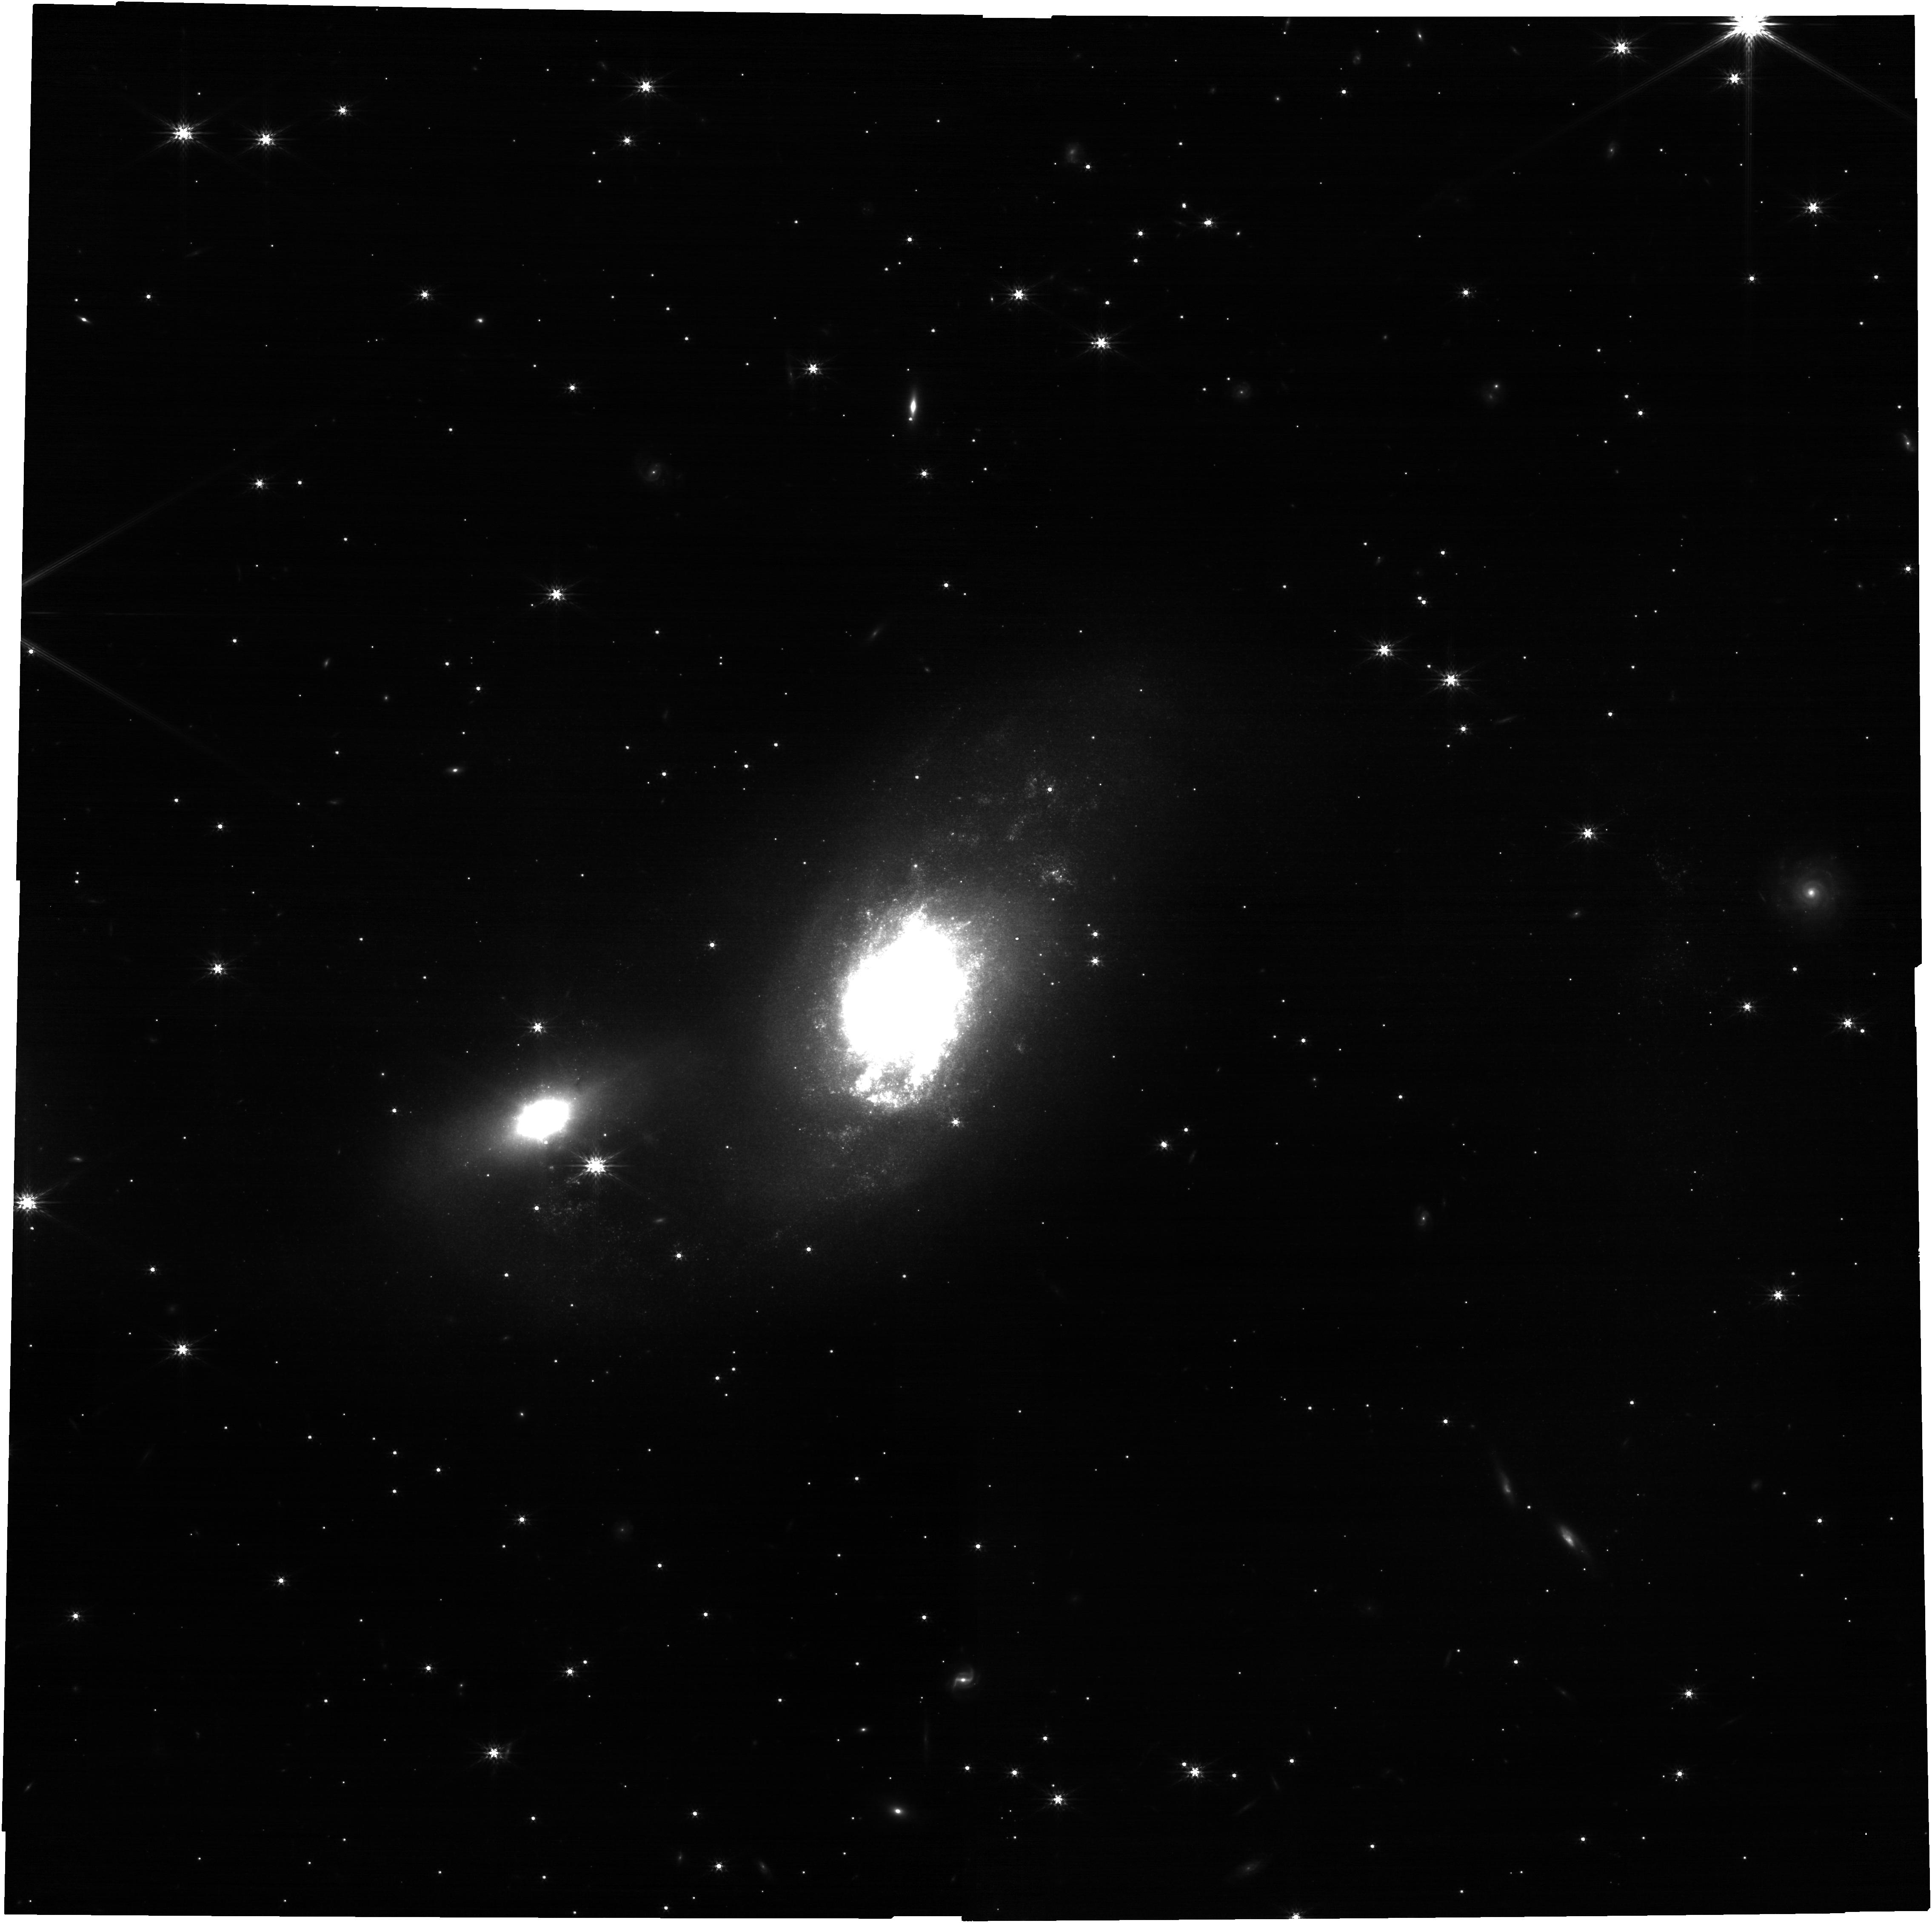
Target: IC4687
Instrument: NIRCAM
Filter: F200W
Exposure: 17 min
Observation ID: jw03348-o002_t002_nircam_clear-f200w

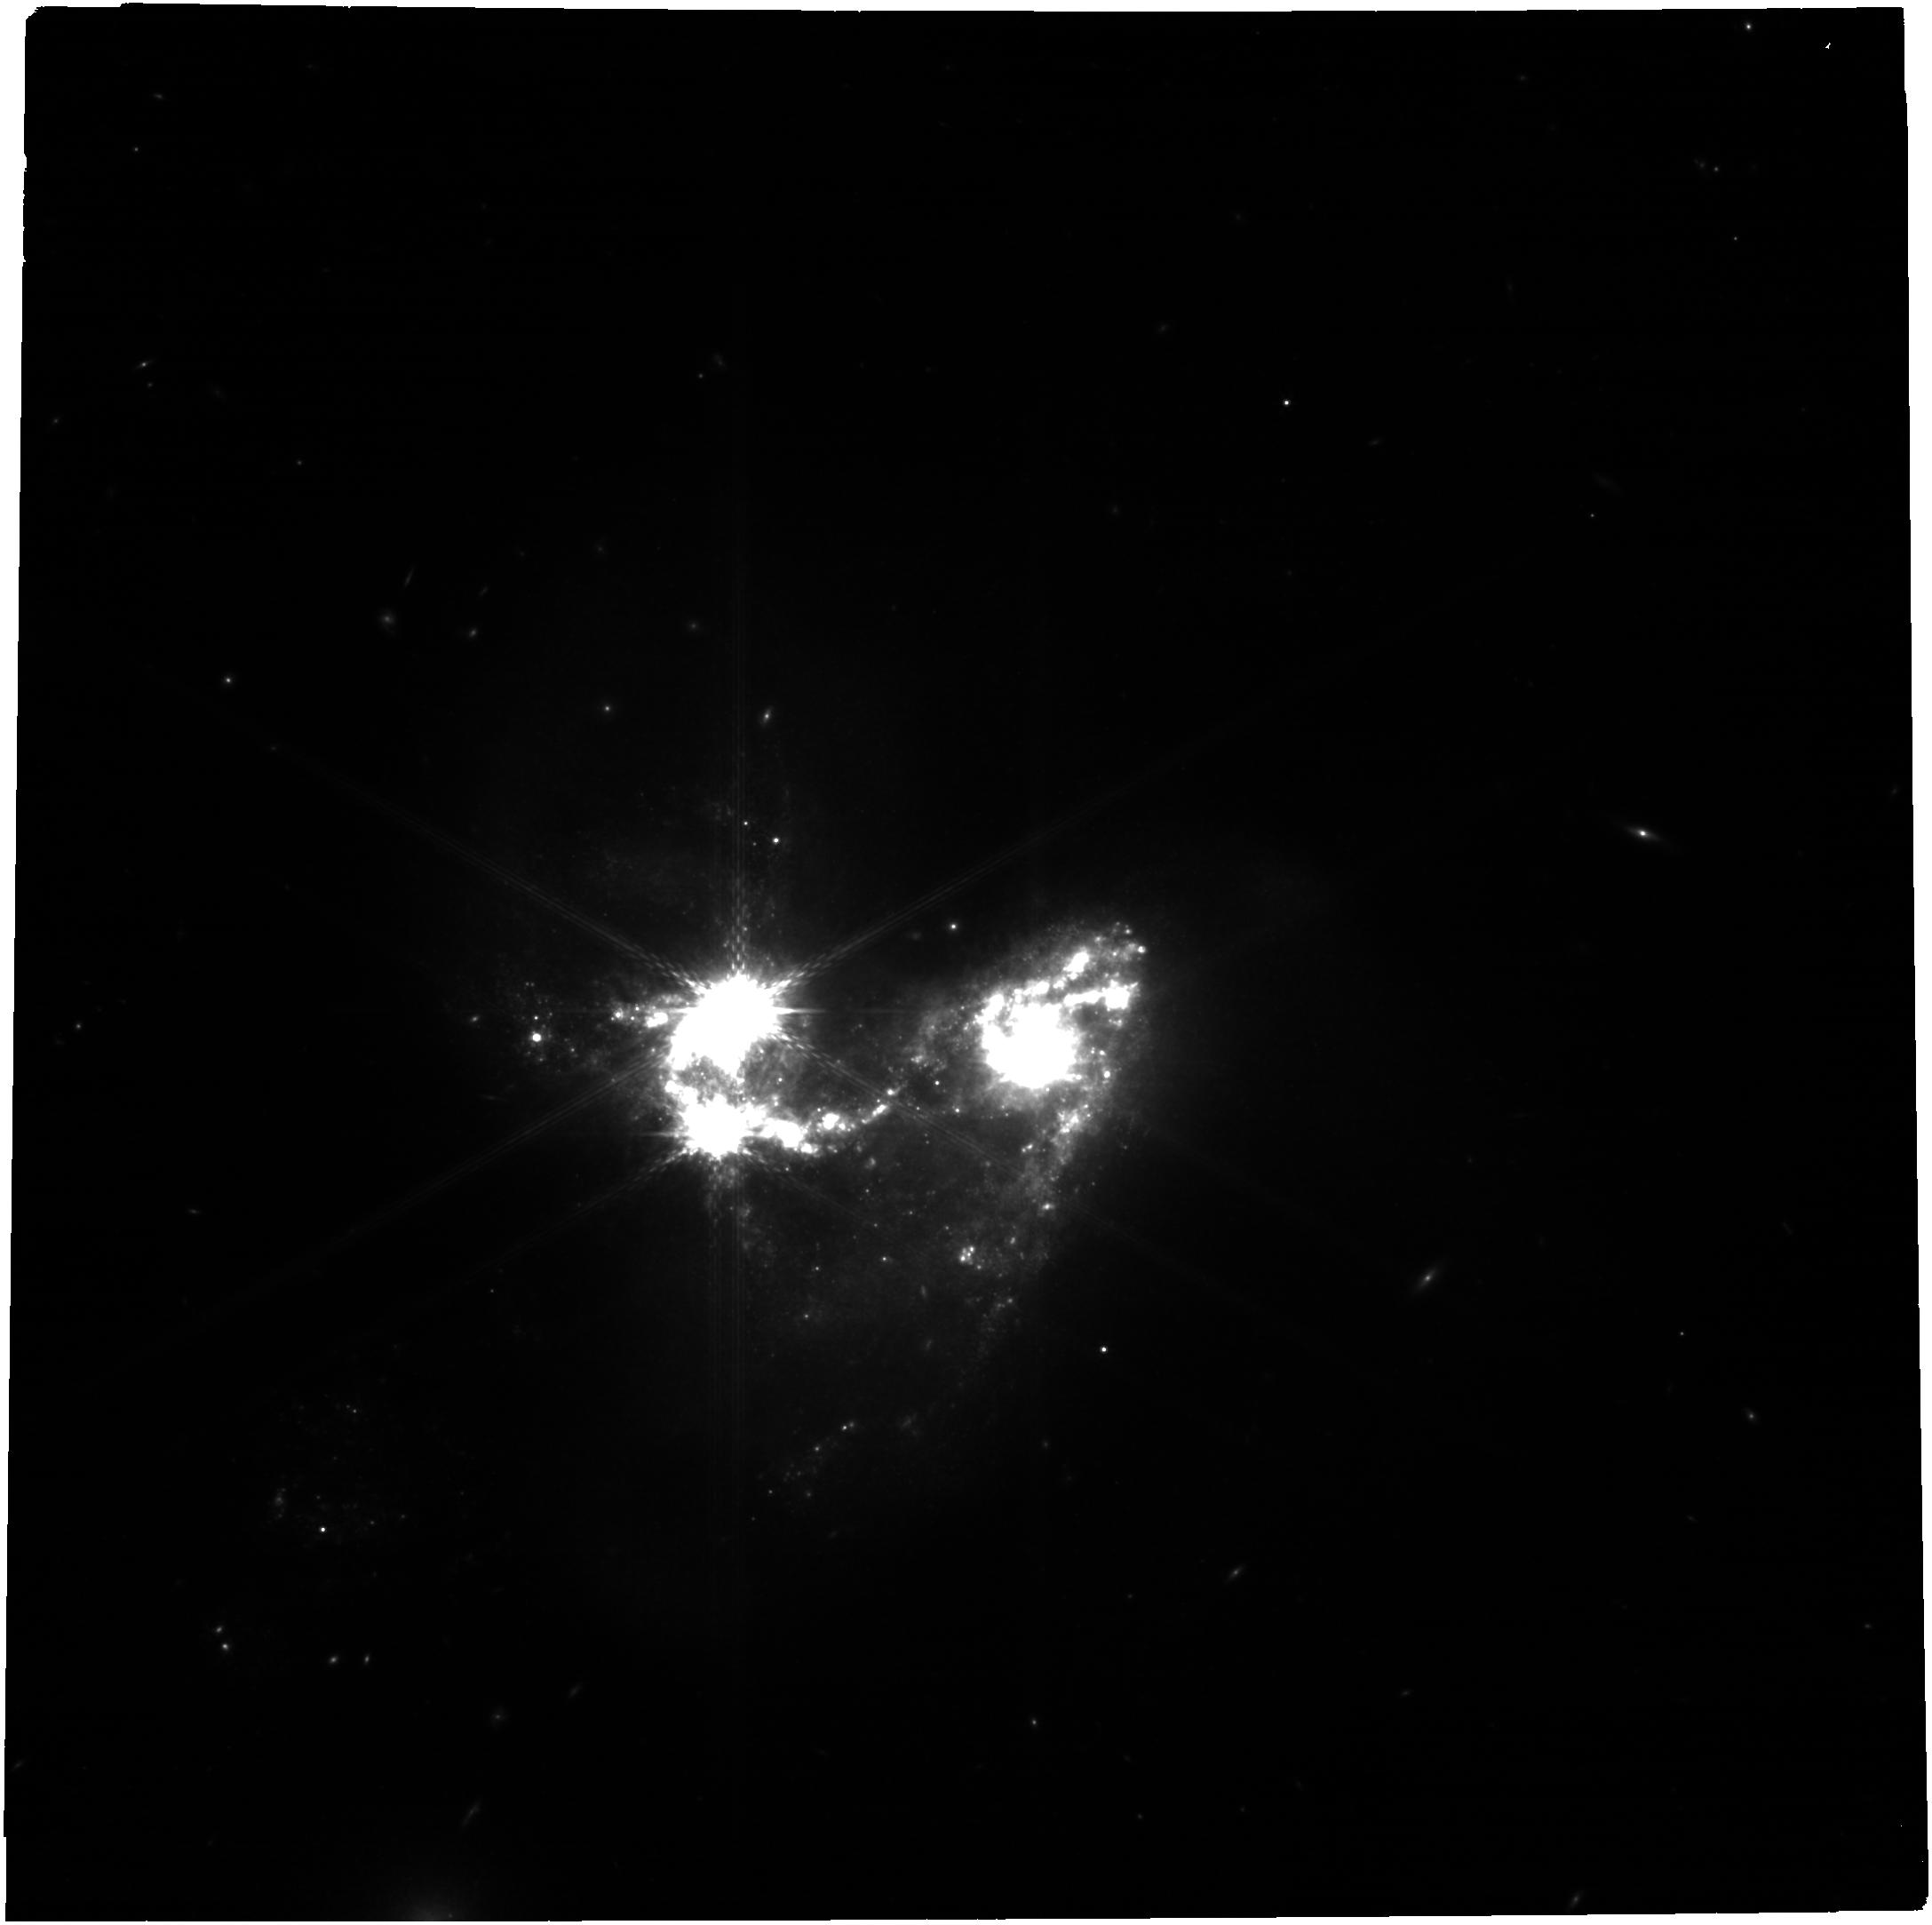
Target: NGC3690
Instrument: NIRCAM
Filter: F410M
Exposure: 17 min
Observation ID: jw03348-o001_t001_nircam_clear-f410m

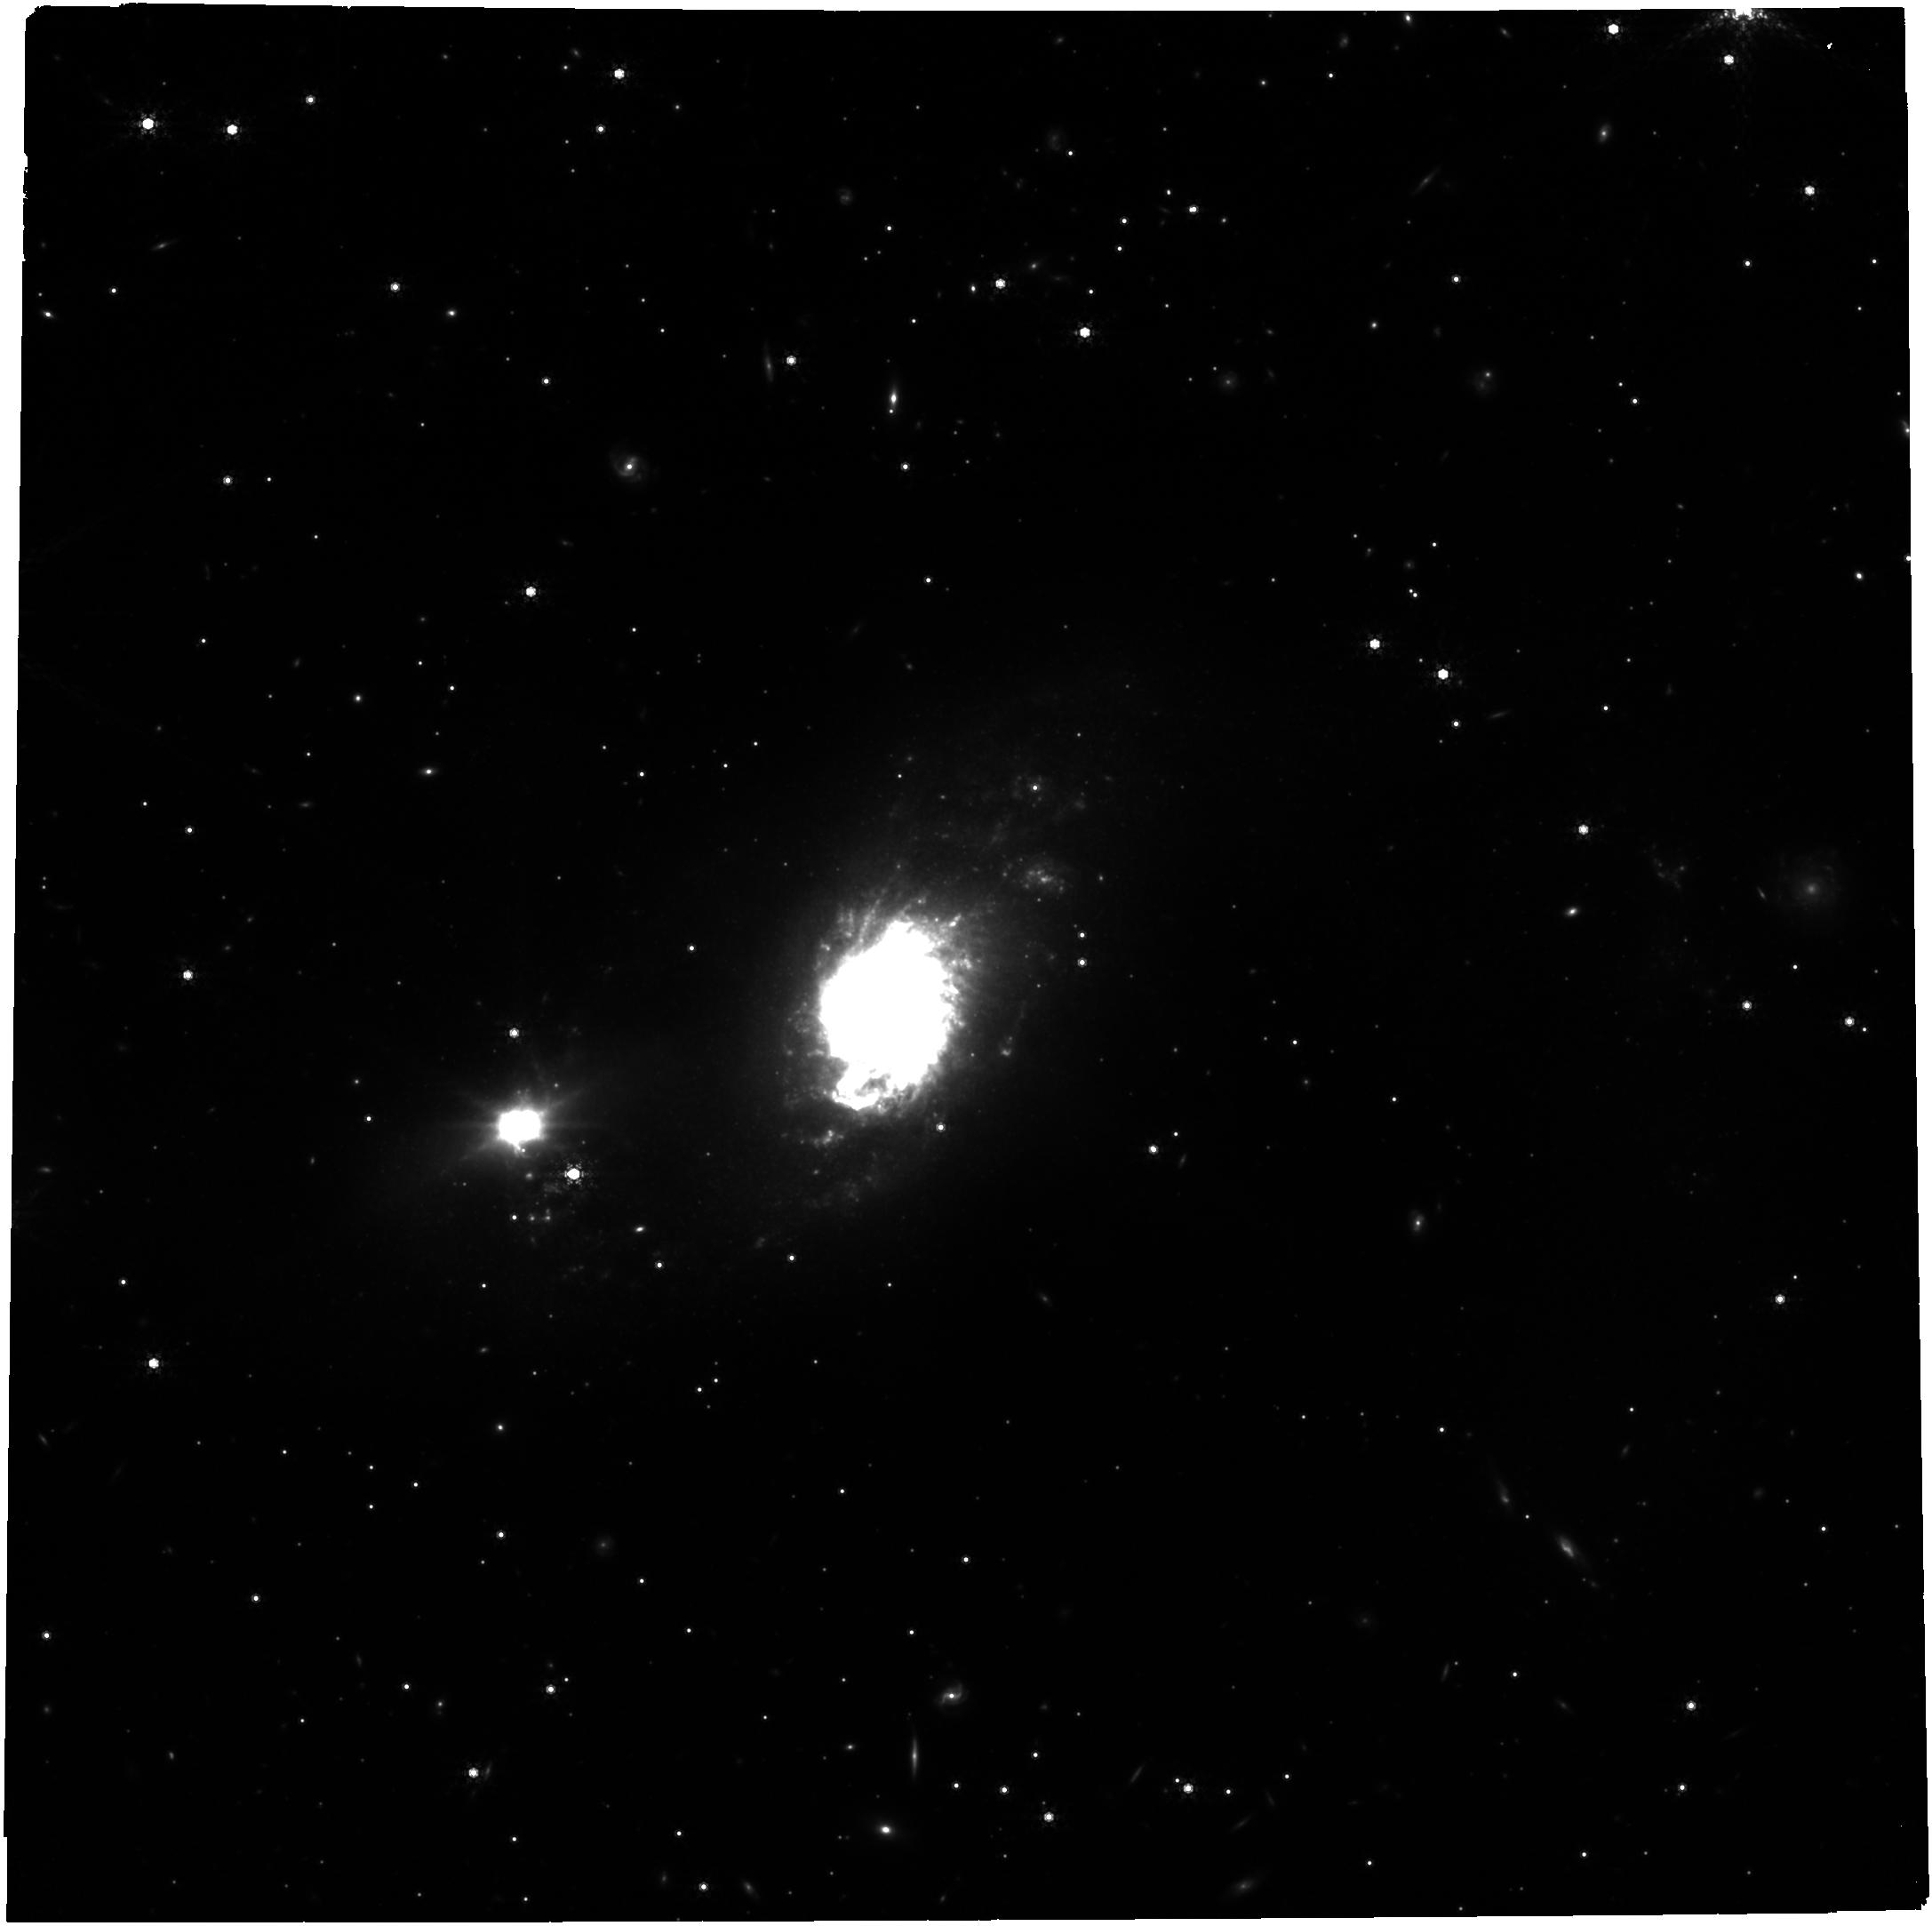
Target: IC4687
Instrument: NIRCAM
Filter: F480M
Exposure: 1.8 h
Observation ID: jw03348-o002_t002_nircam_clear-f480m

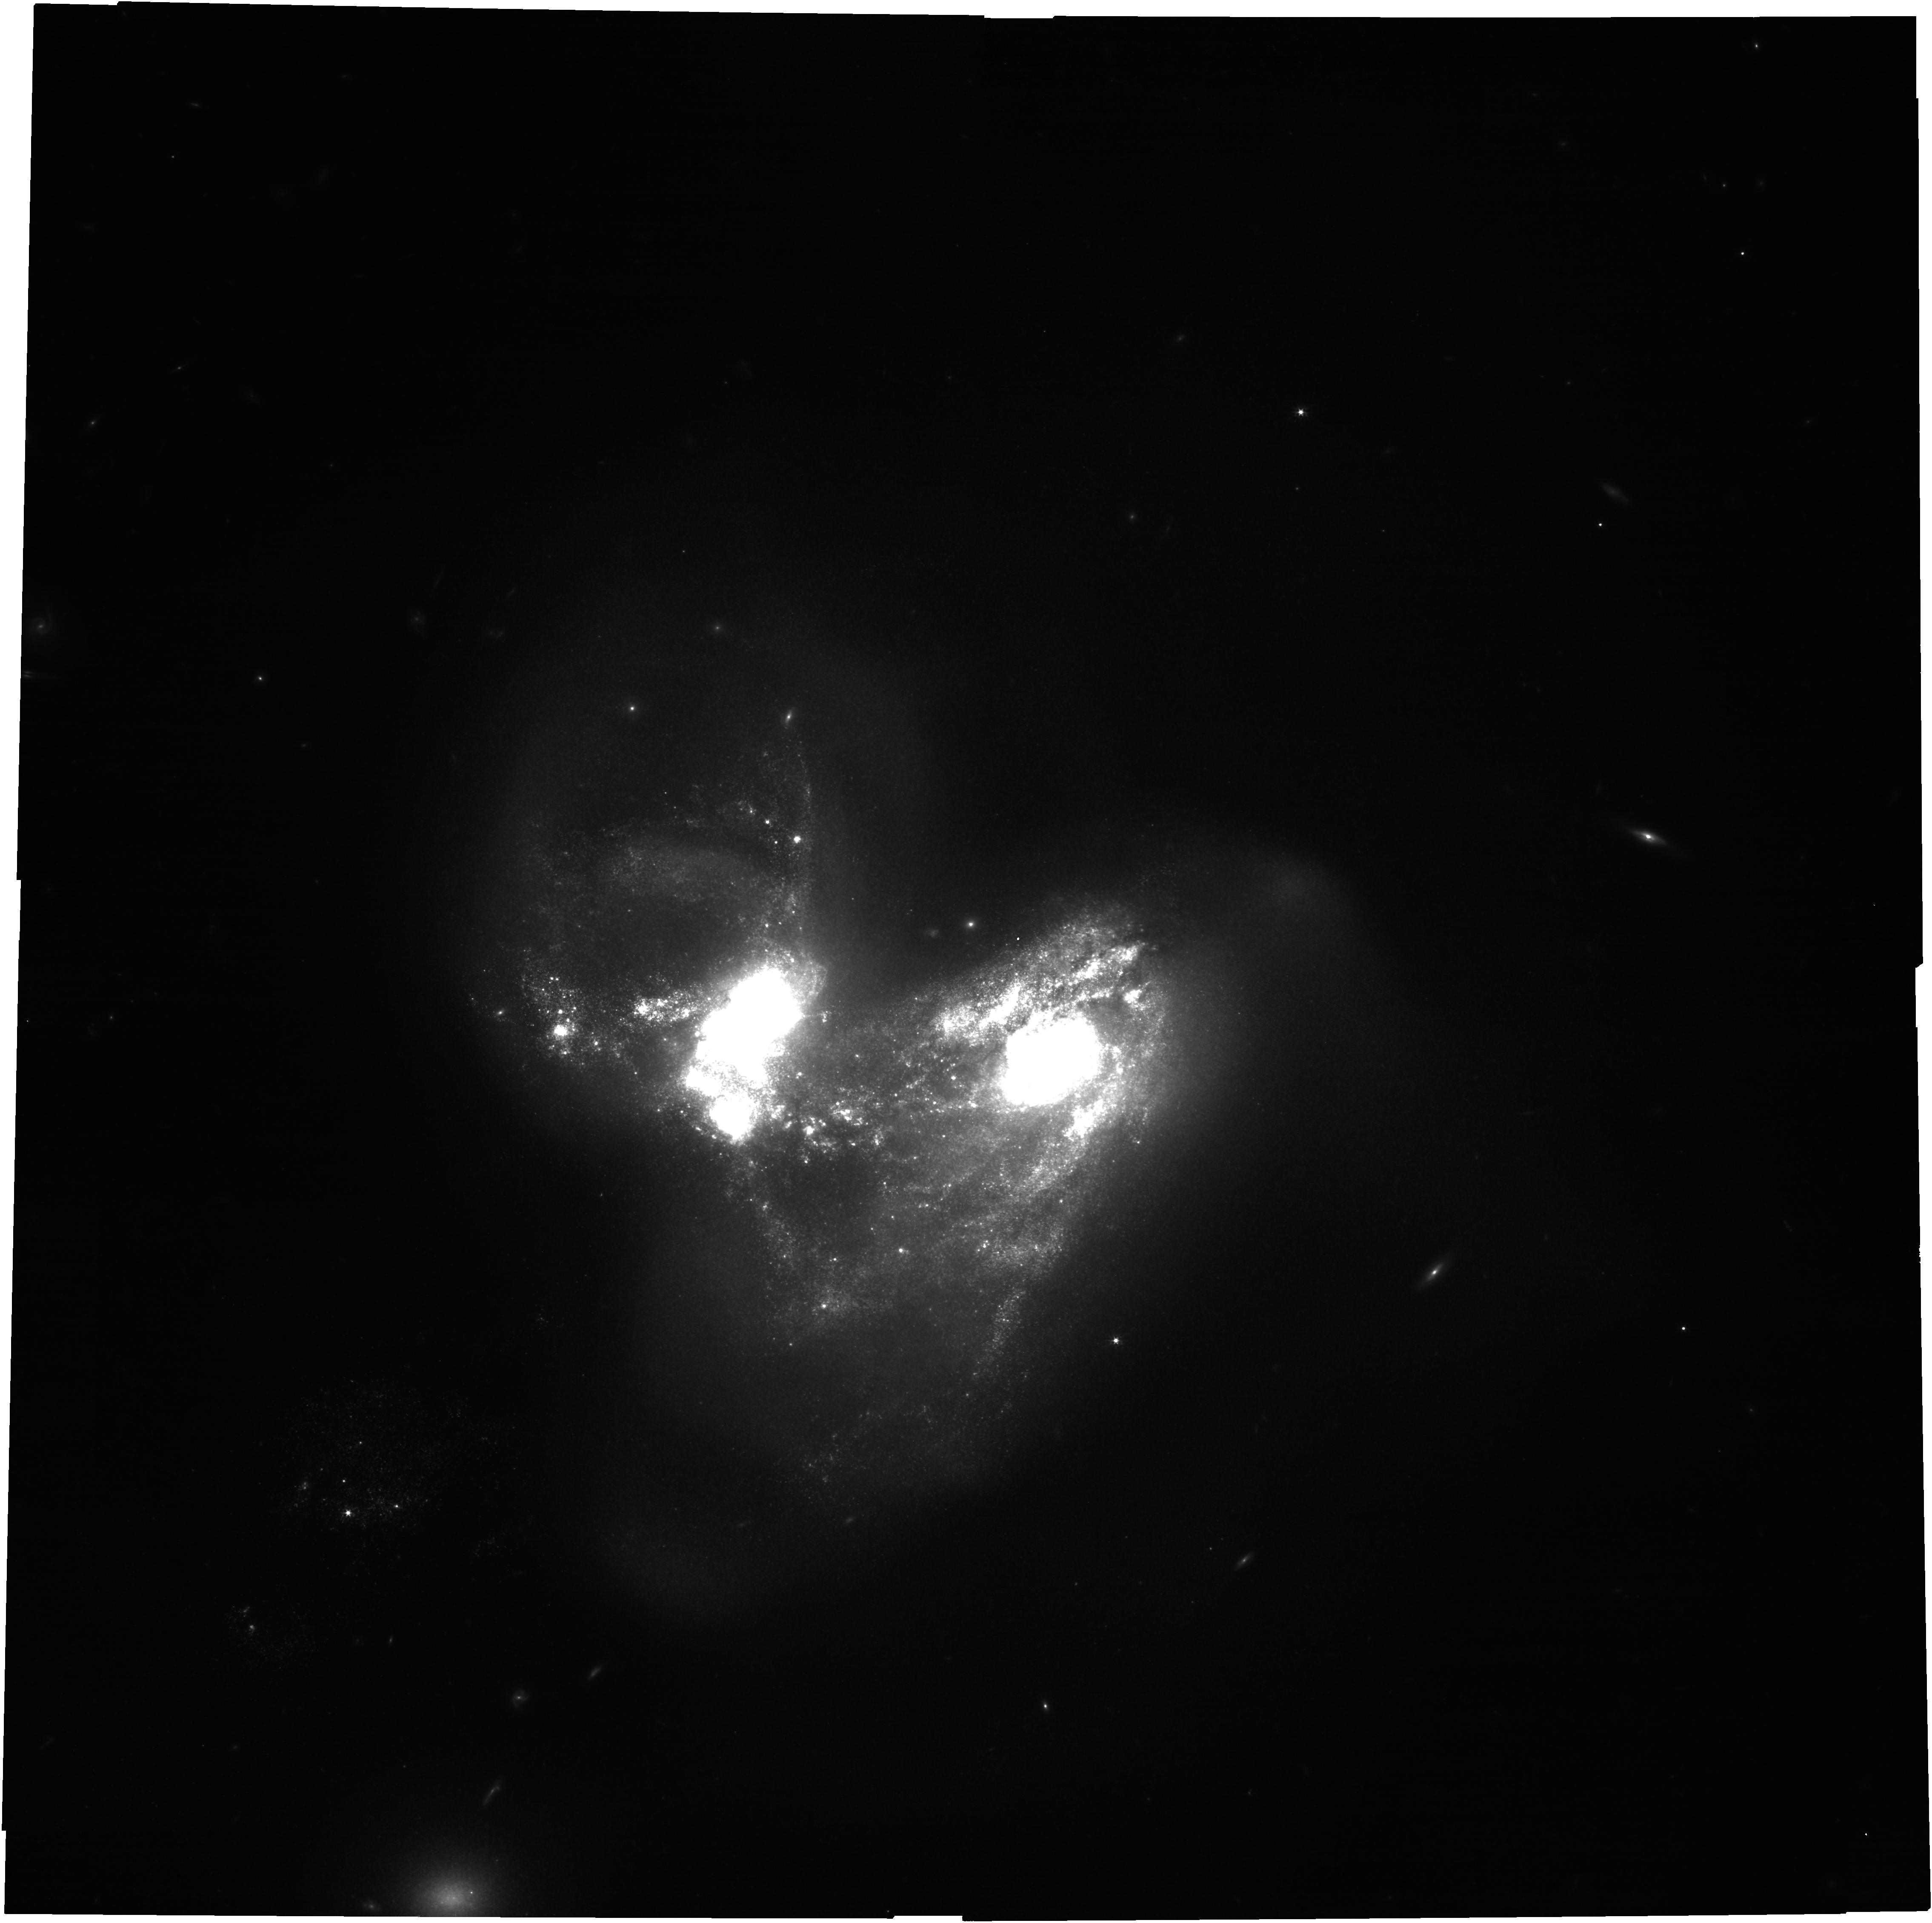
Target: NGC3690
Instrument: NIRCAM
Filter: F150W
Exposure: 34 min
Observation ID: jw03348-o001_t001_nircam_clear-f150w

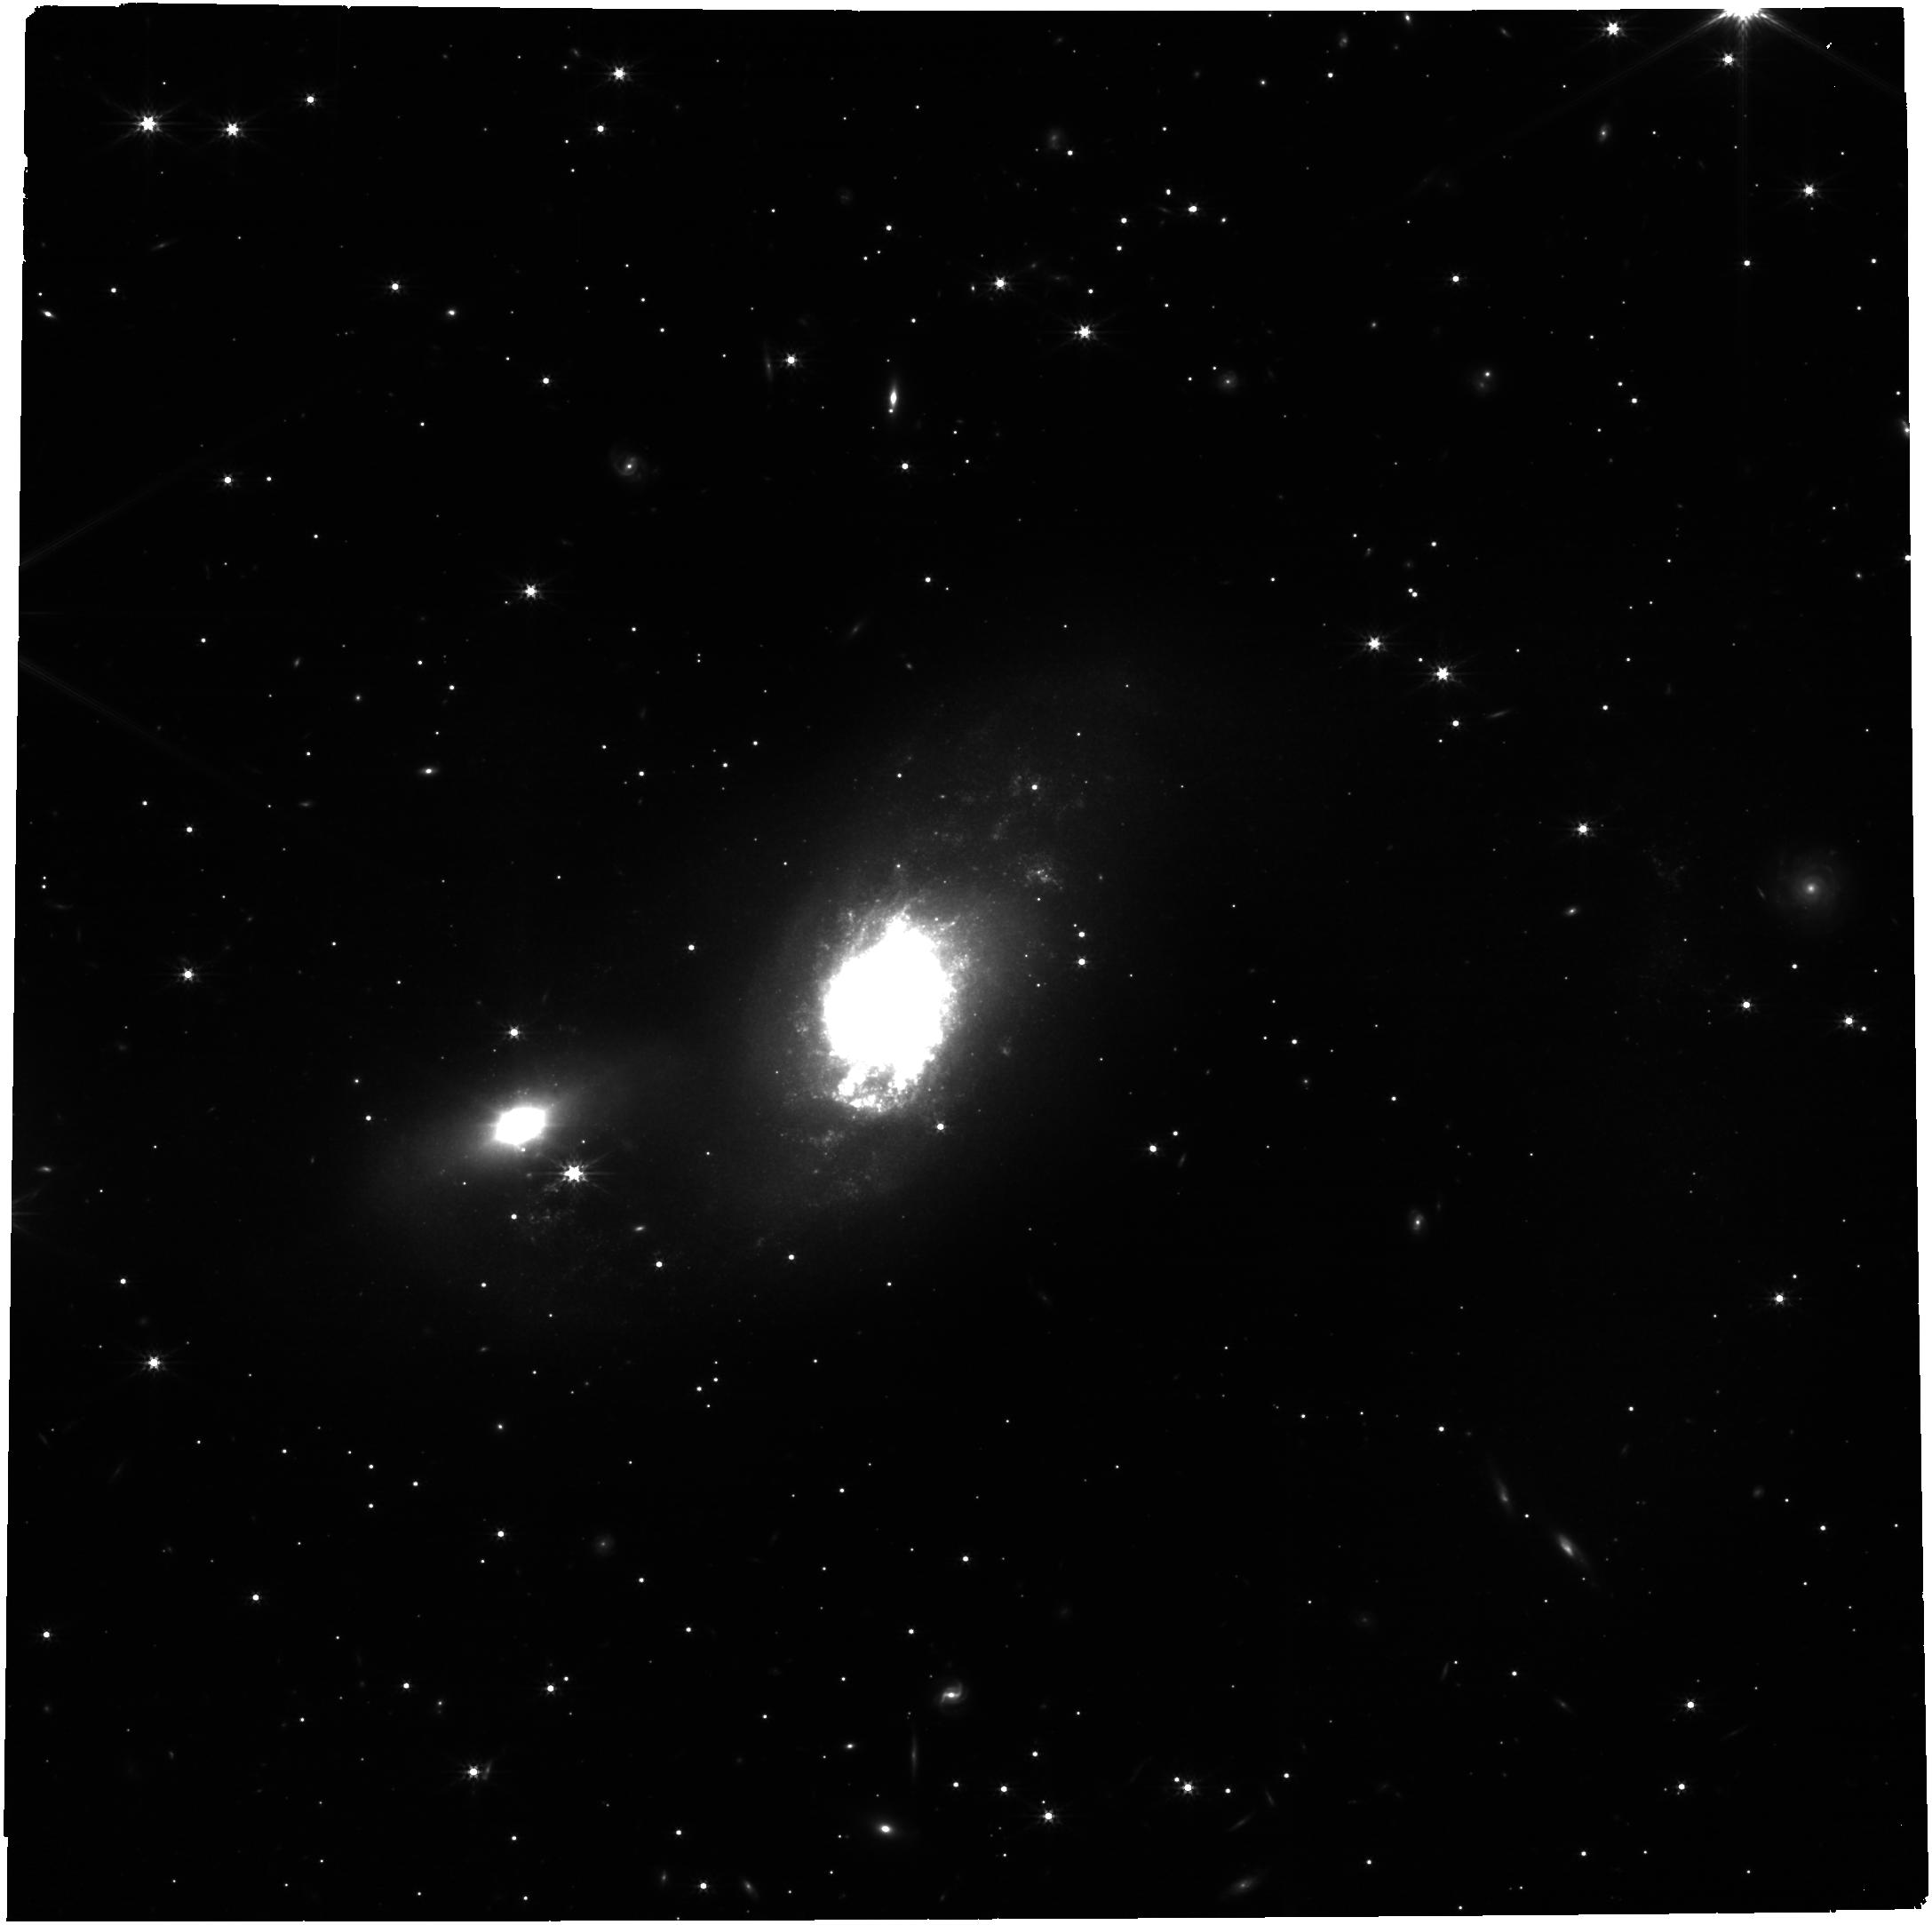
Target: IC4687
Instrument: NIRCAM
Filter: F277W
Exposure: 17 min
Observation ID: jw03348-o002_t002_nircam_clear-f277w

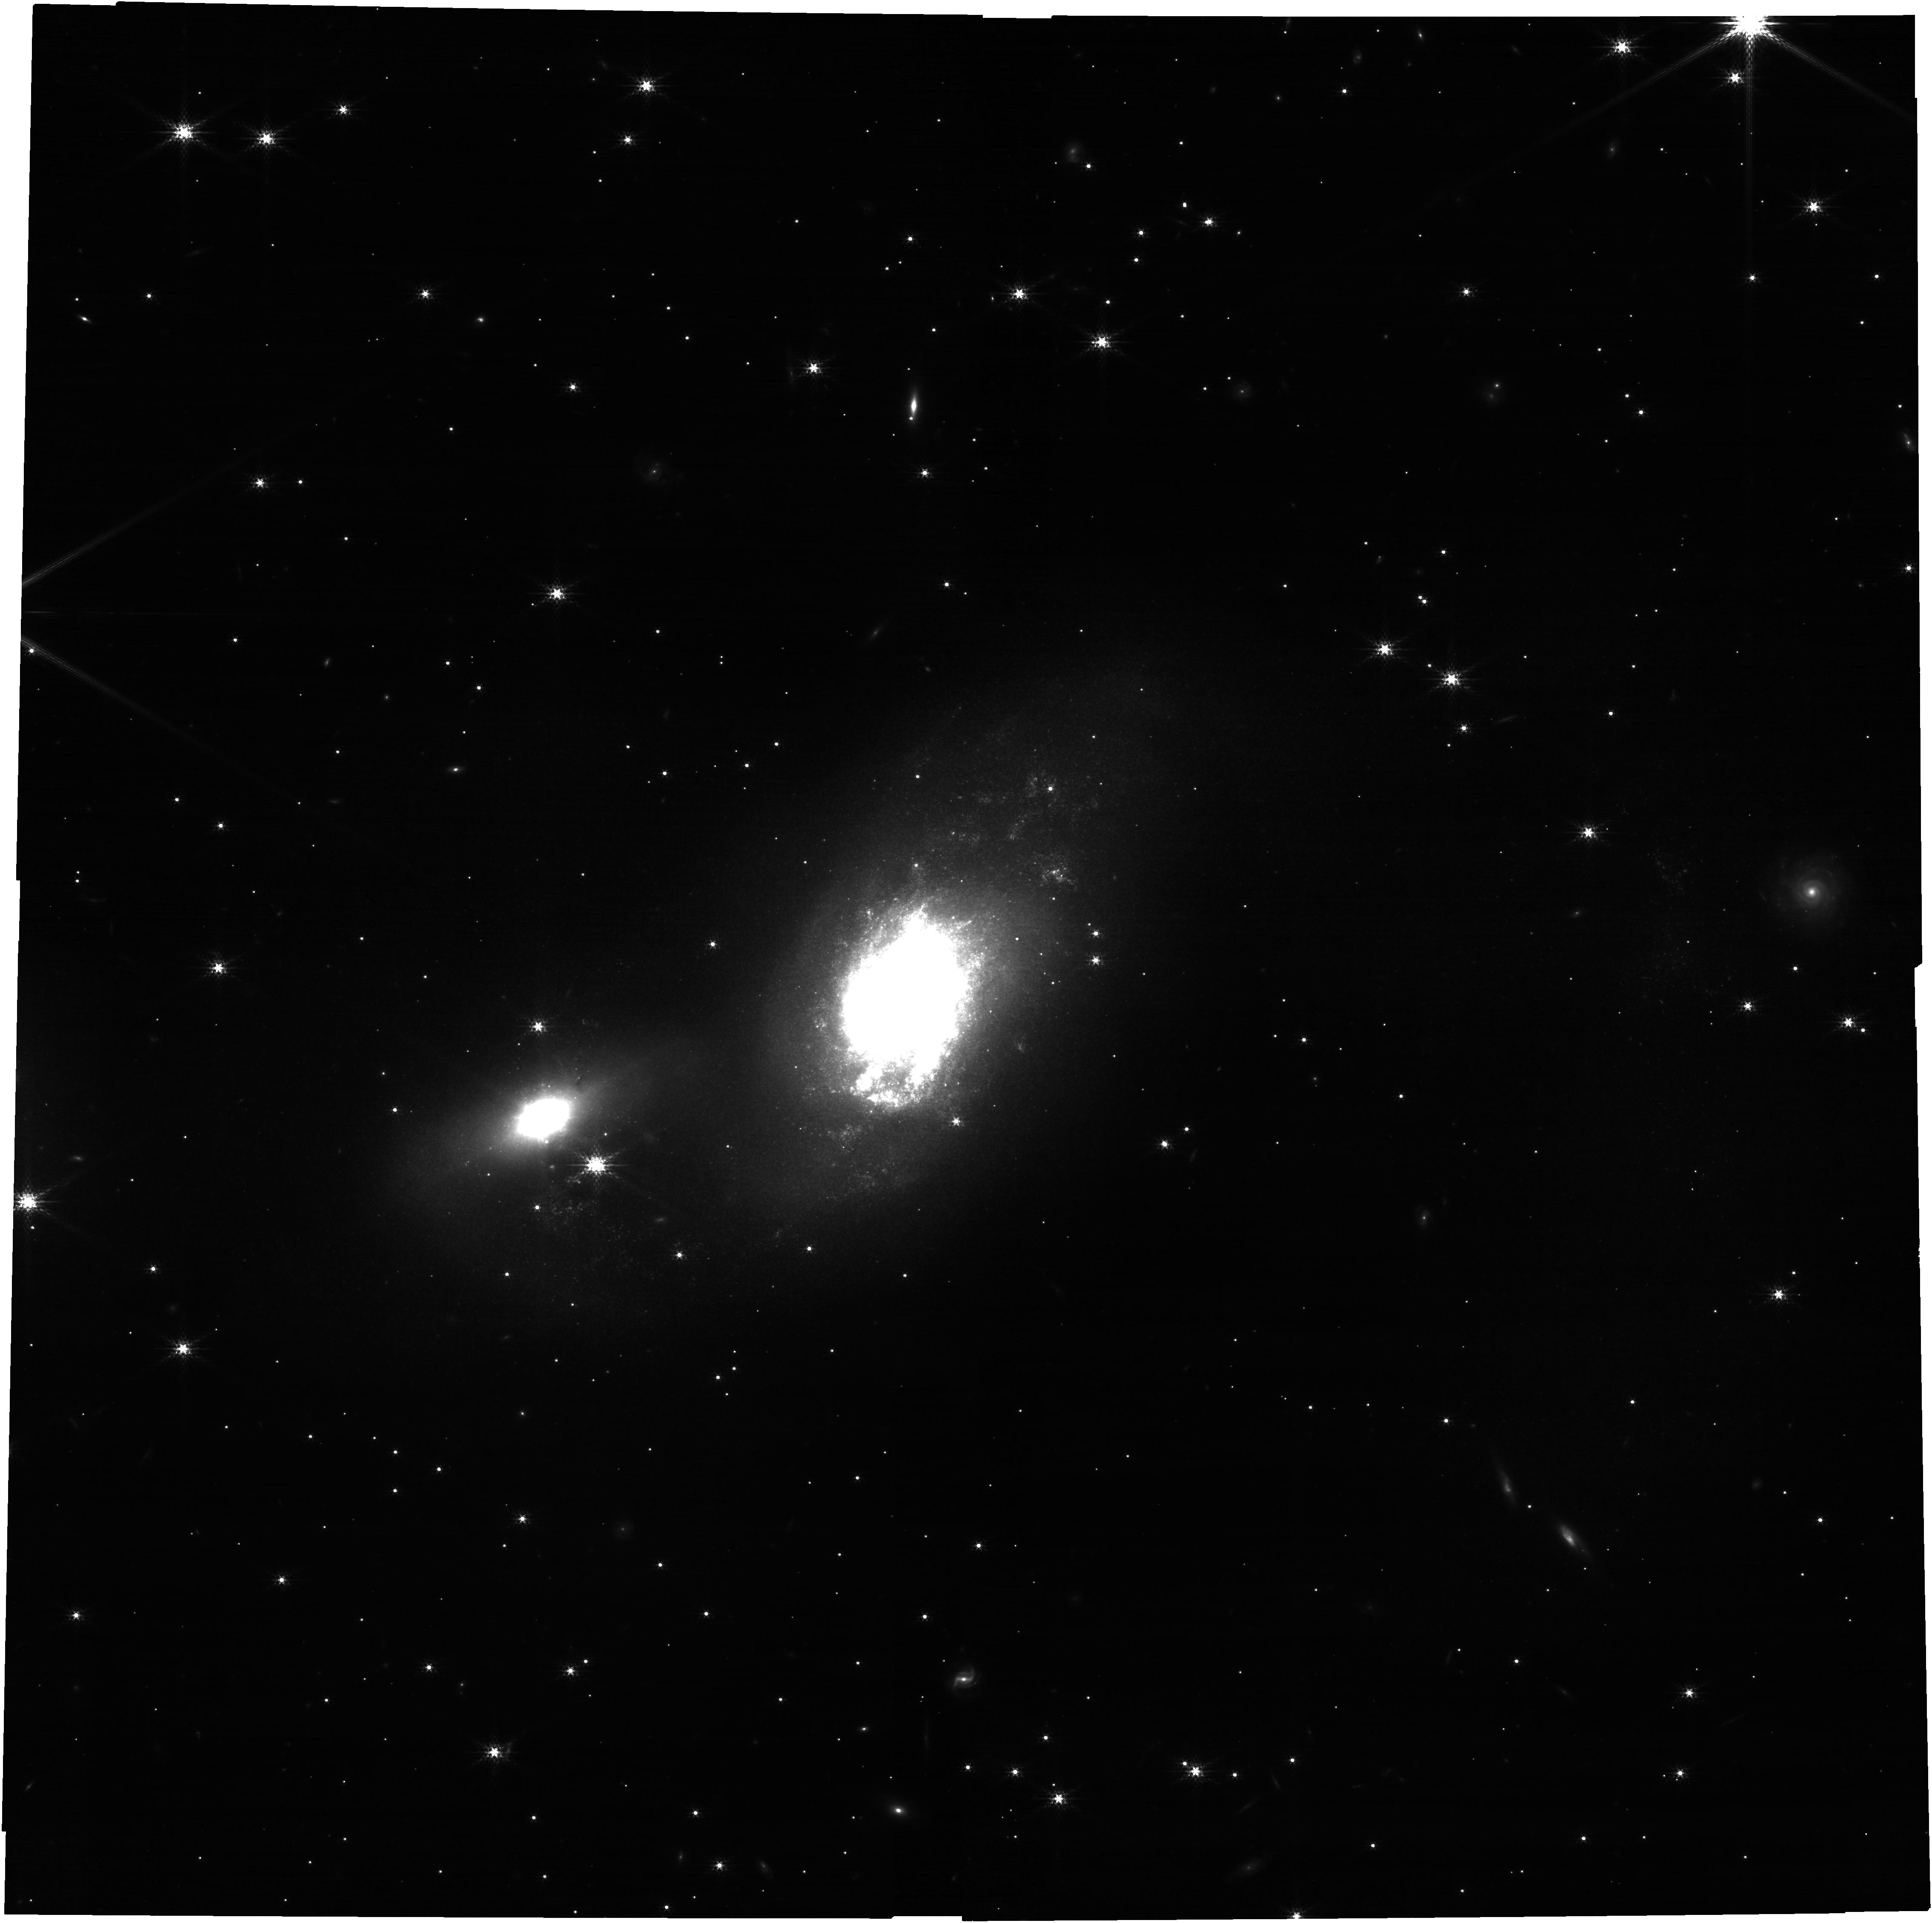
Target: IC4687
Instrument: NIRCAM
Filter: F182M
Exposure: 34 min
Observation ID: jw03348-o002_t002_nircam_clear-f182m

Crouching Galaxy, Hidden Stars: Observational Tests of Cluster Formation Theories (PI: Chandar, Rupali)

Intensely star-forming galaxies provide a unique laboratory to study the relationship between star and cluster formation. The current generation of cosmological simulations, although starting from very different approaches and input physics, have converged in their predictions for the outcomes of the star formation process for galaxies with high star formation rate densities. Essentially, all modern simulations predict that ~50-80% of stars are born in compact clusters when star formation is very intense. While current observational results are inconsistent with these predictions, they are based on UV/optical studies with HST which almost certainly miss many (and possibly most) of the youngest, most massive, deeply embedded star clusters in extreme star-forming galaxies. We propose new NIRCAM observations of NGC 3690 and IC 4687, two dust-enshrouded mergers which have some of the highest star formation rates and surface densities in the nearby universe. Our 6-filter observations are designed to efficiently detect embedded clusters and to estimate their ages and masses. From the complete JWST+HST census of massive clusters, we will determine the fraction of stars that form in clusters, and construct and fit the initial cluster mass function. We will establish if these new results, which account for all clusters (obscured and unobscured), agree with predictions from hydrodynamic simulations, or if new physics still needs to be considered.